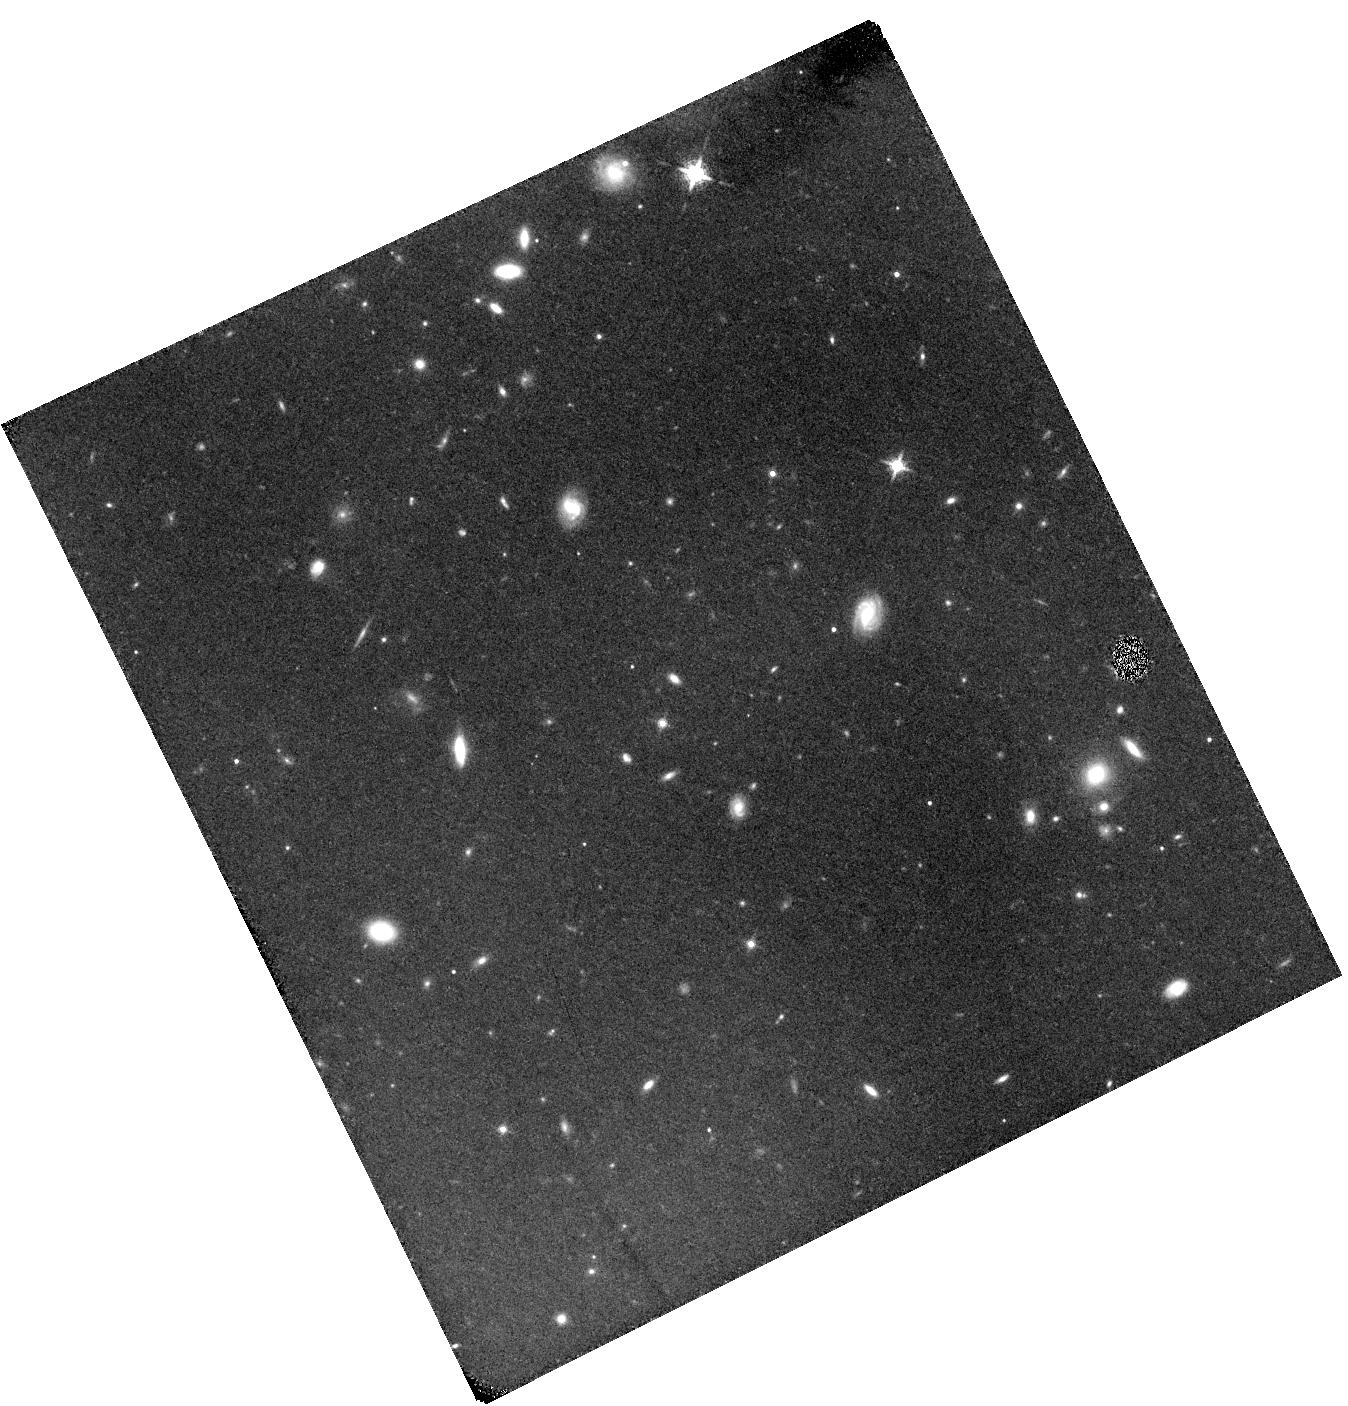
Target: BDF-521
Instrument: WFC3/IR
Filter: F132N
Exposure: 2.3 h
Observation ID: hst_12487_04_wfc3_ir_f132n_ibs204

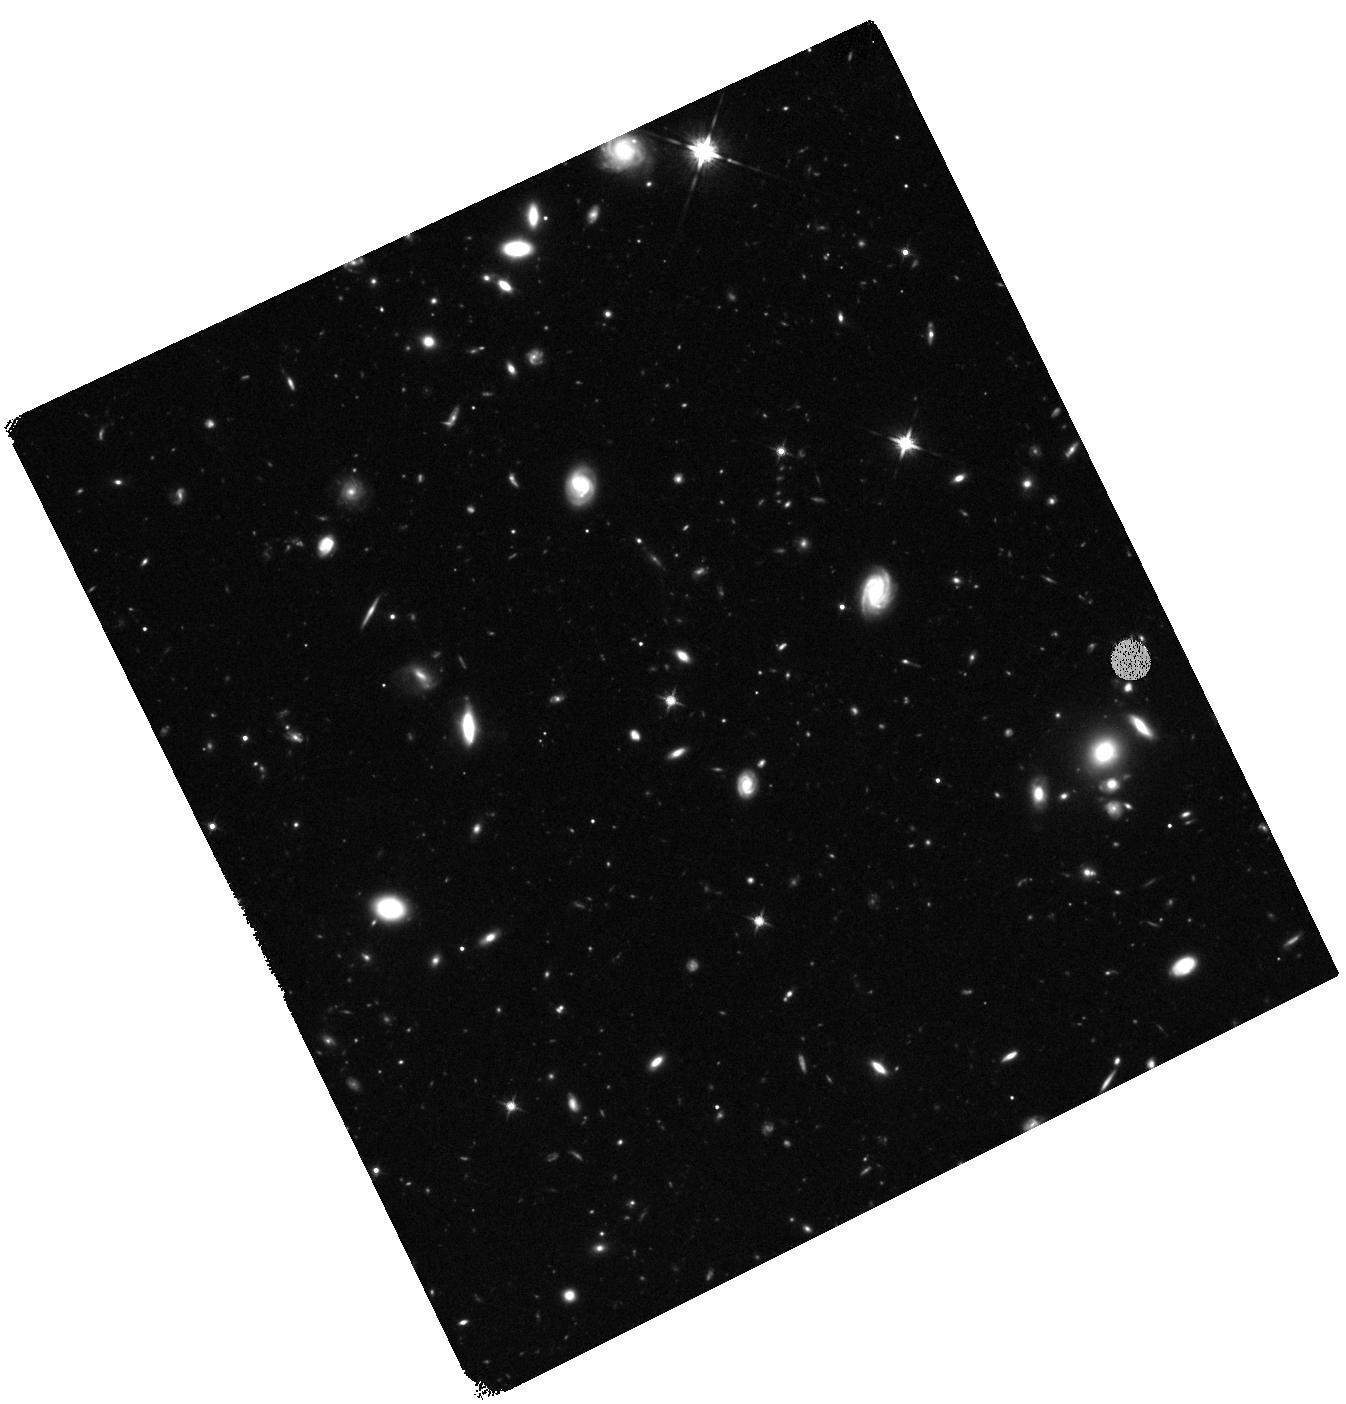
Target: BDF-521
Instrument: WFC3/IR
Filter: F125W
Exposure: 1.6 h
Observation ID: hst_12487_01_wfc3_ir_f125w_ibs201

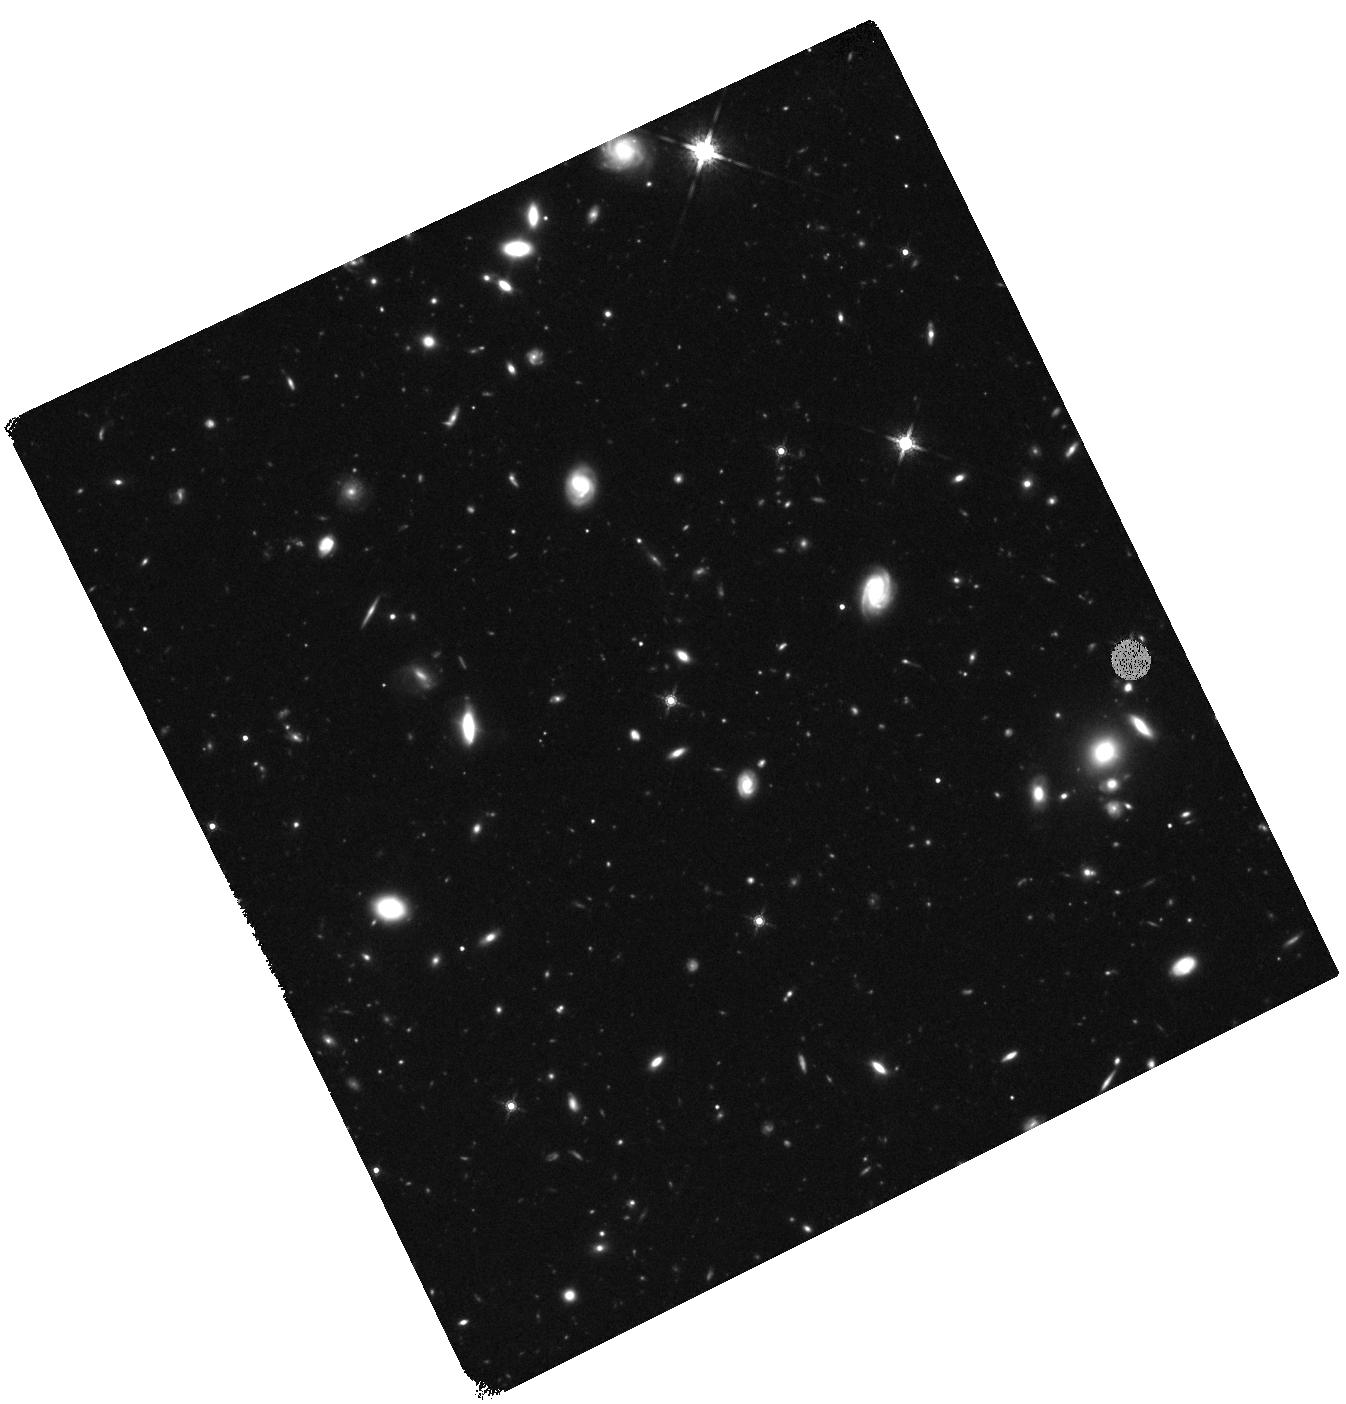
Target: BDF-521
Instrument: WFC3/IR
Filter: F160W
Exposure: 1.6 h
Observation ID: hst_12487_01_wfc3_ir_f160w_ibs201

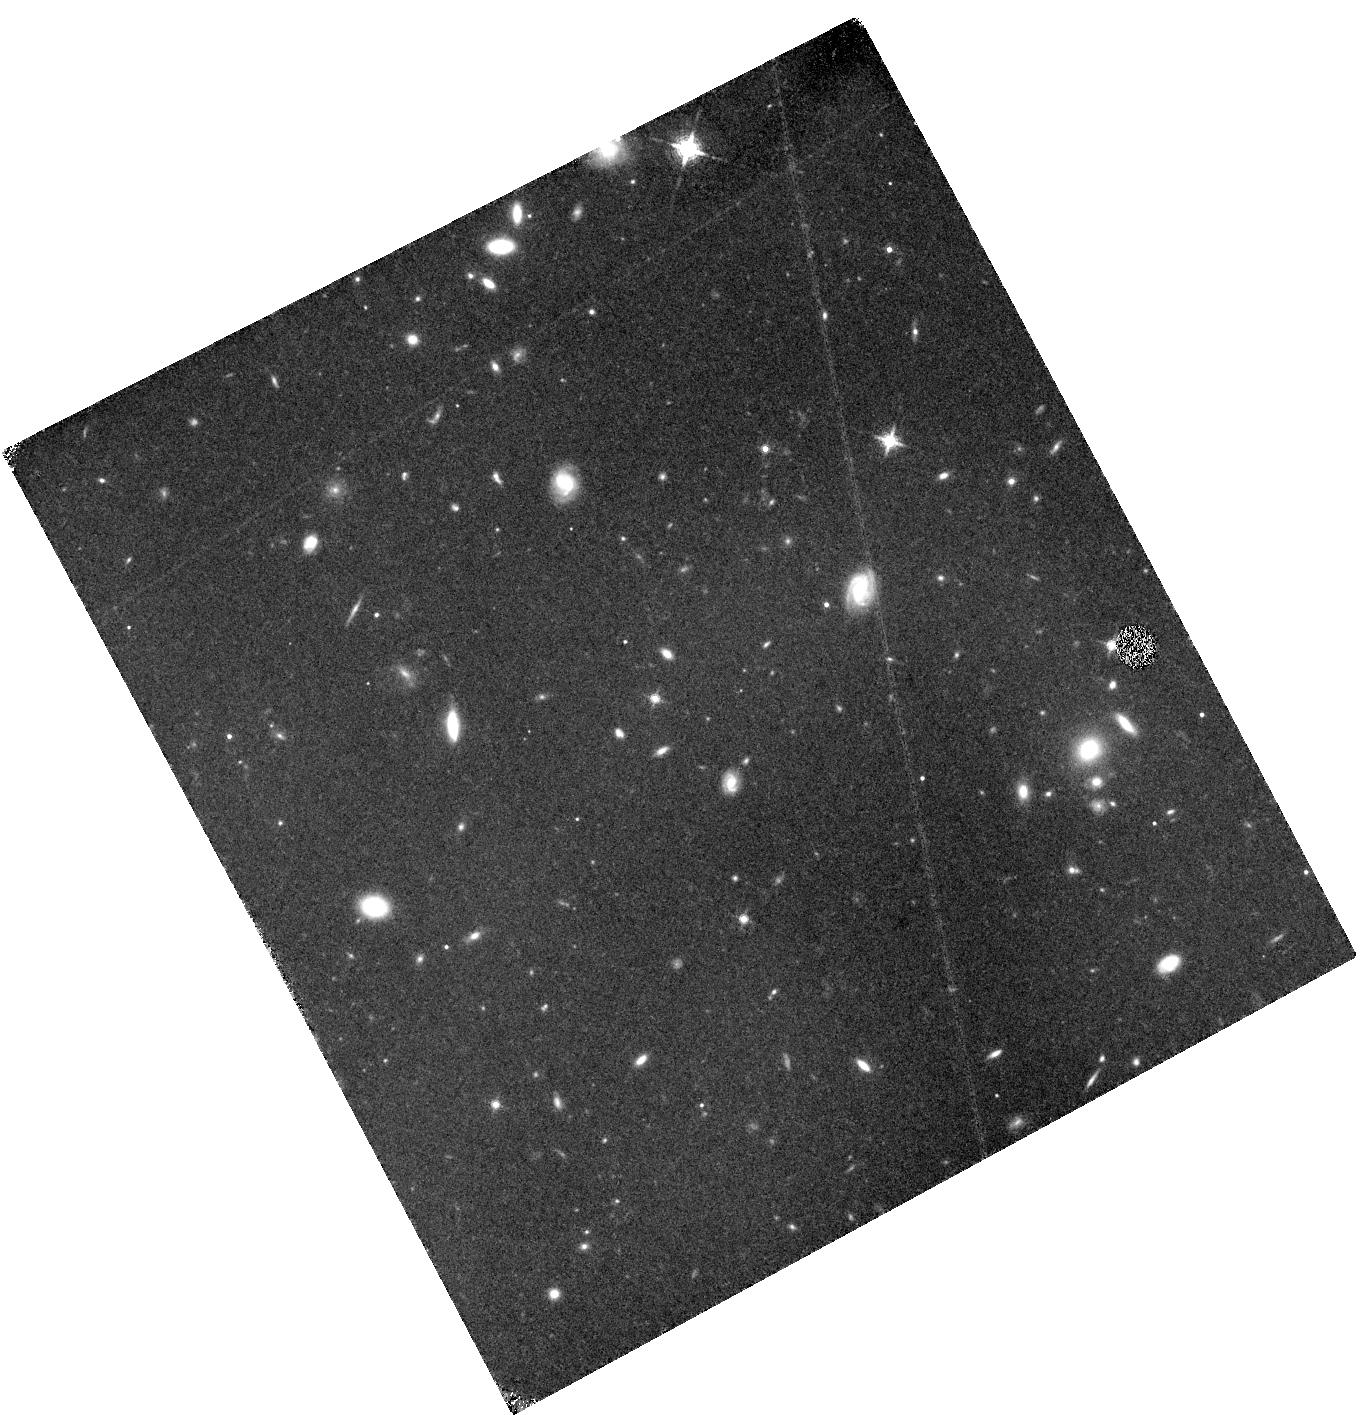
Target: BDF-521
Instrument: WFC3/IR
Filter: F132N
Exposure: 3.1 h
Observation ID: hst_12487_03_wfc3_ir_f132n_ibs203

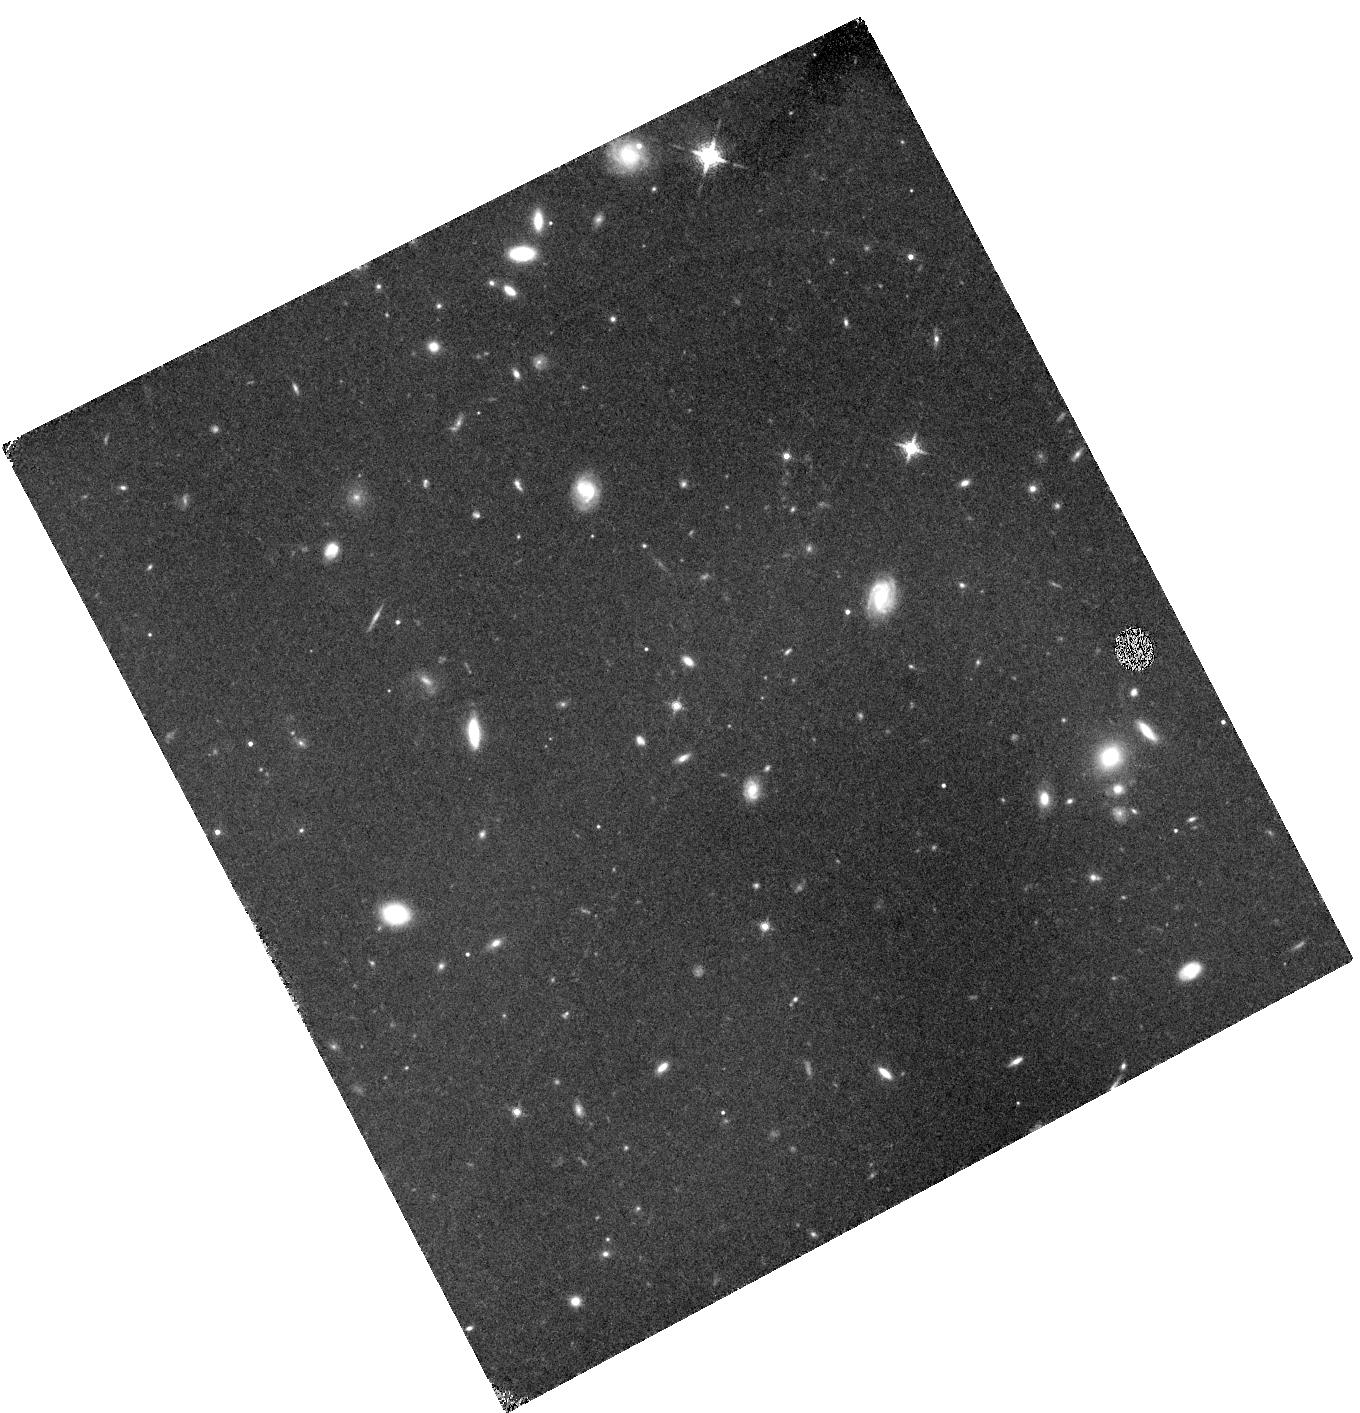
Target: BDF-521
Instrument: WFC3/IR
Filter: F132N
Exposure: 3.1 h
Observation ID: hst_12487_02_wfc3_ir_f132n_ibs202

Probing Population III Star Formation in a z=7 Galaxy (PI: Fan, Xiaohui)

We propose to carry out deep WFC-3/F132N narrow-band imaging of the galaxy BDF-521 (z = 7.008+/-0.002) to measure the strength of He II 1640 emission line in this young galaxy at the end of reionization epoch. He II 1640 emission, if detected, will provide the first direct evidence of massive Population III (metal free) star formation in the early Universe. In a pilot program in Cycle-17, we obtained narrow-band imaging centered on HeII for the galaxy IOK-1 at z=6.96, and found the He II flux to be 1.2+/-1.0 x 10^-18 ergs s^-1 cm^-2, corresponding to a 1-sigma upper limit of 2 M_sun/yr in Pop-III star formation rate (SFR) assuming a top-heavy IMF. This sensitivity is 2.5x deeper than for the best previous ground-based measurement, and illustrates the power of HST narrow-band imaging in probing the earliest star formation. In this cycle, we will continue this effort by targeting galaxy BDF-521 at z=7.01 using F132N which covers the HeII emission at the galaxy redshift. The ground based photometry implies that BDF-521 has an extremely blue continuum slope with f_lambda ~ lambda^-4, the bluest among all confirmed galaxies at z>6, suggestive of either extremely low metallicity and/or a complete lack of dust. Therefore, BDF-521 is the most promising candidate for Pop-III detection. This new HST observations will be able to detect or place the most stringent upper limit of 0.6 M_sun/yr on the Pop-III SFR (1 sigma). We will also use short F125W and F160W broad-band observations to measure the rest-frame UV flux of BDF-521 in order to estimate its overall SFR, confirm the blue UV slope, and quantify the morphology, as well as provide continuum subtraction for narrow-band imaging.